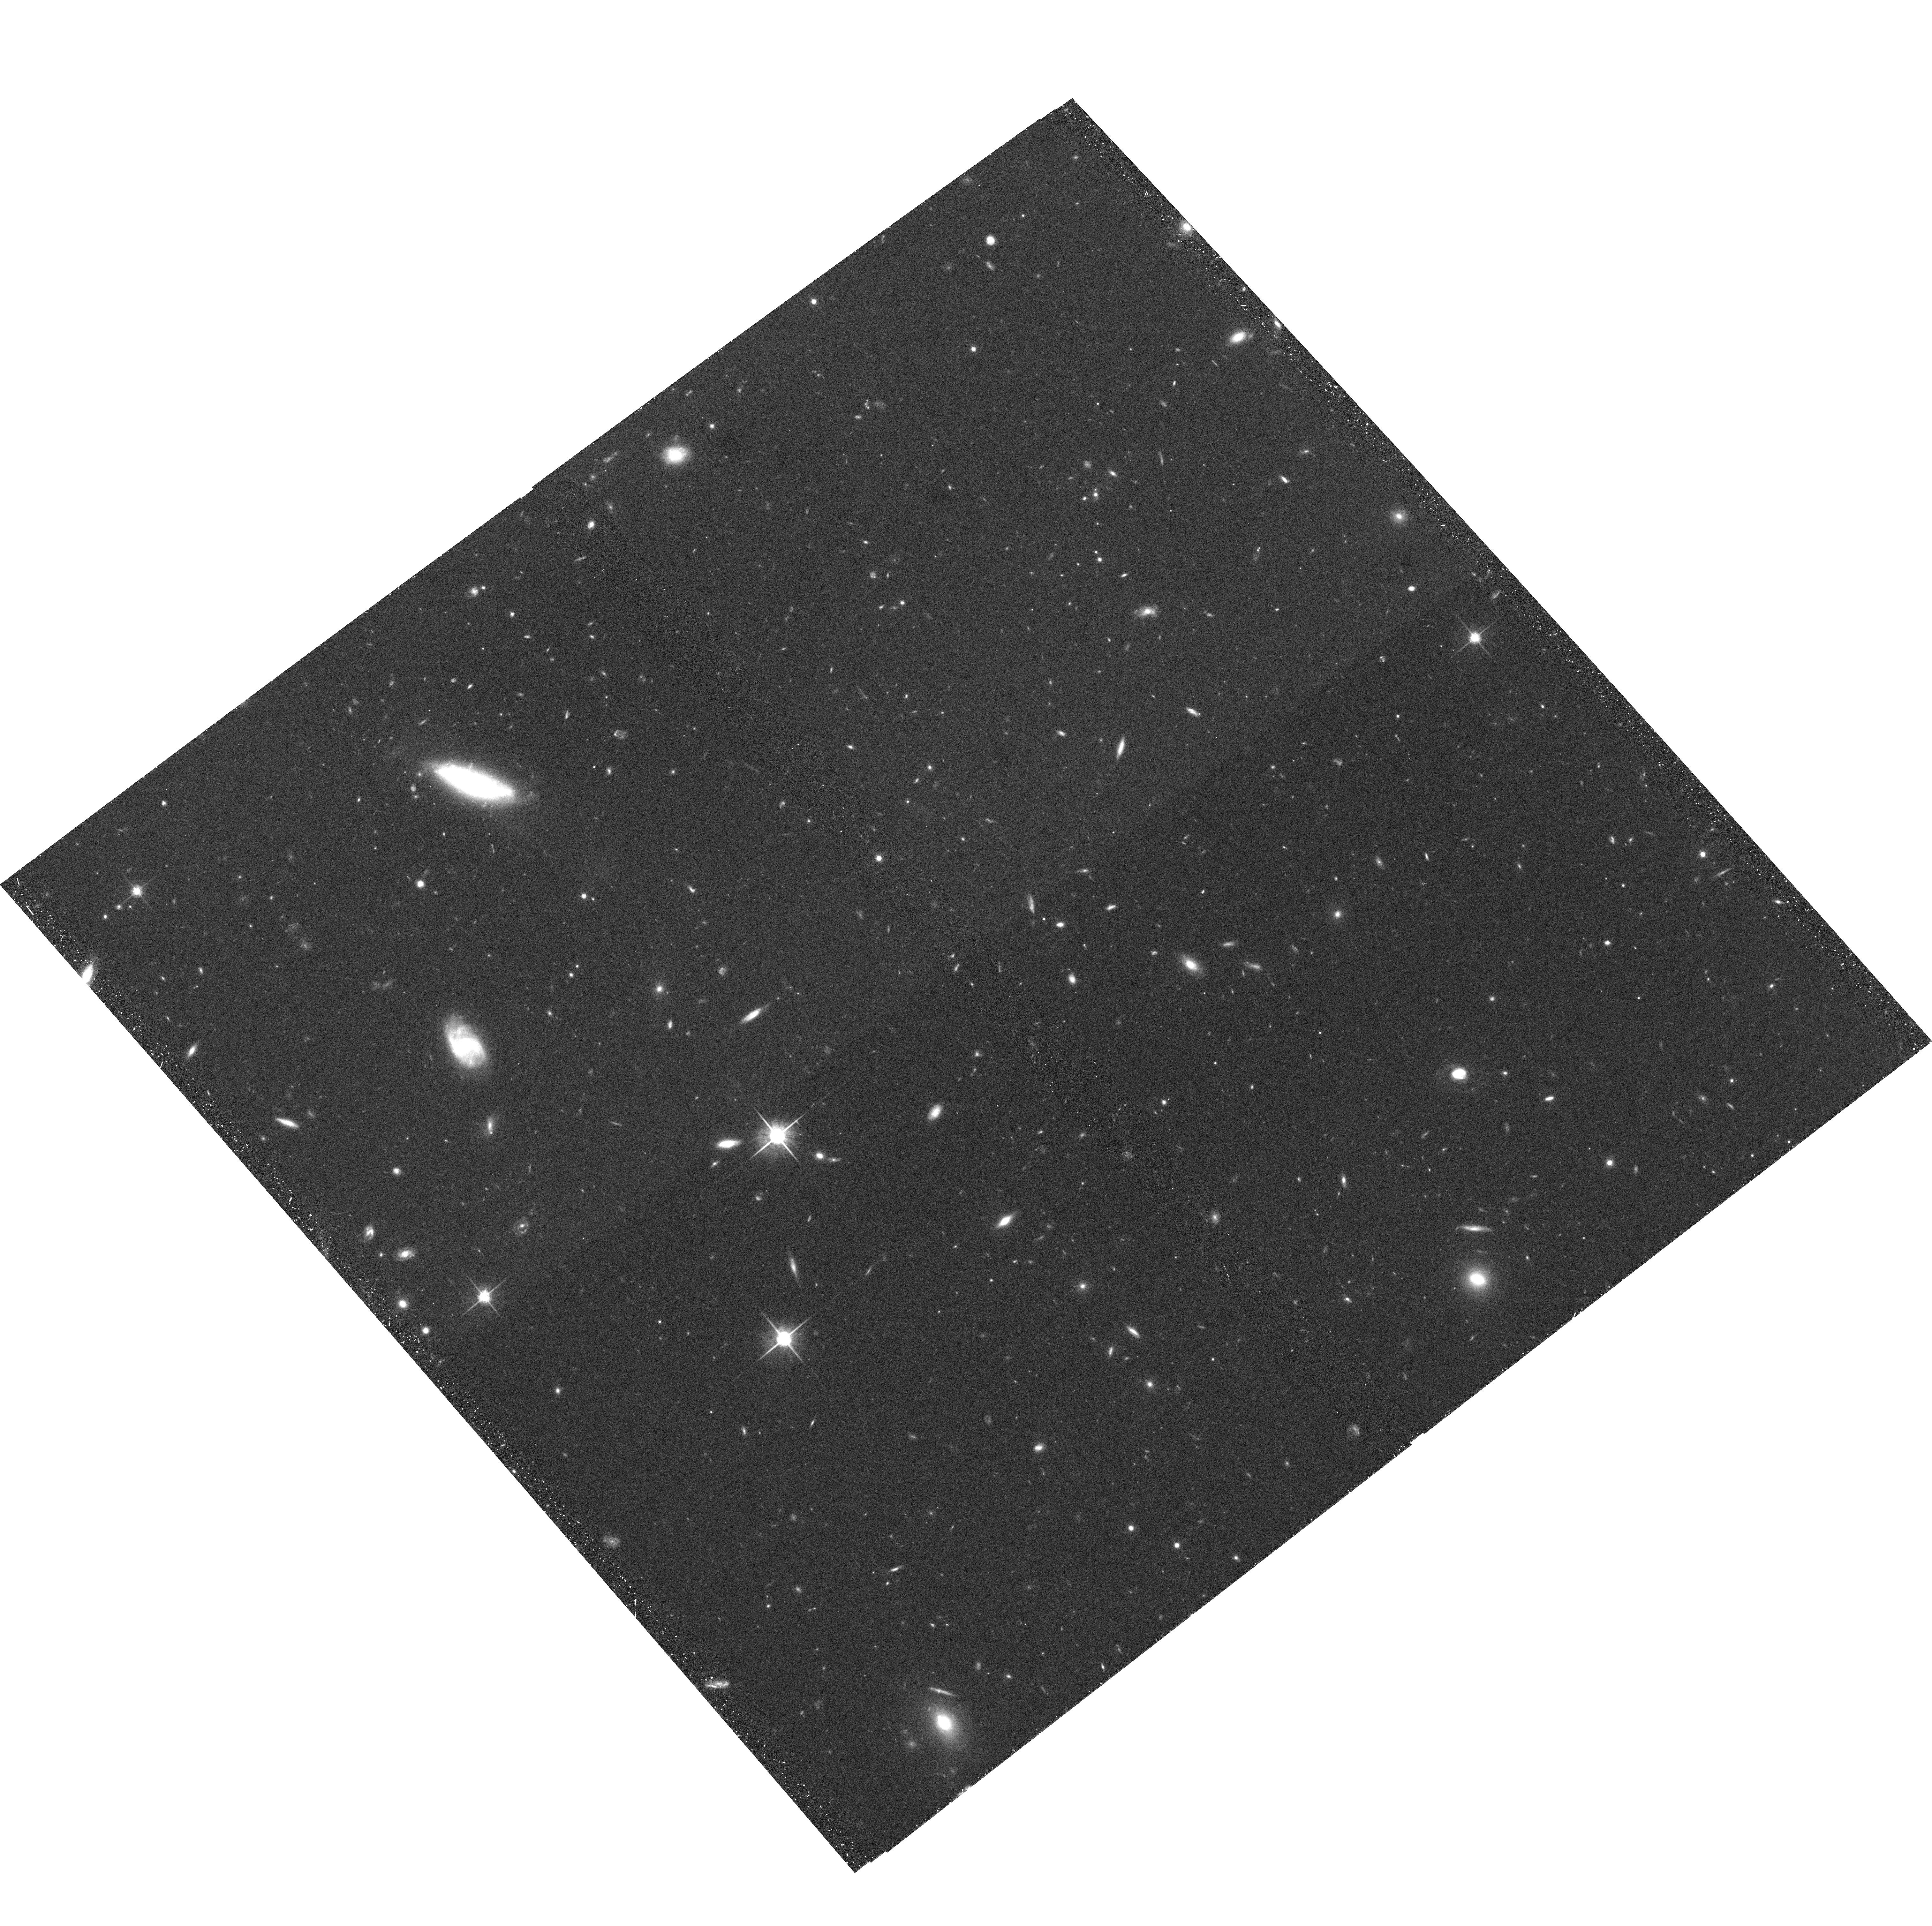
Target: GAL-CLUS-105658-033737-POS6. Instrument: ACS/WFC. Filter: F814W. Exposure: 33 min. Observation ID: hst_9772_06_acs_wfc_f814w_j8pf06

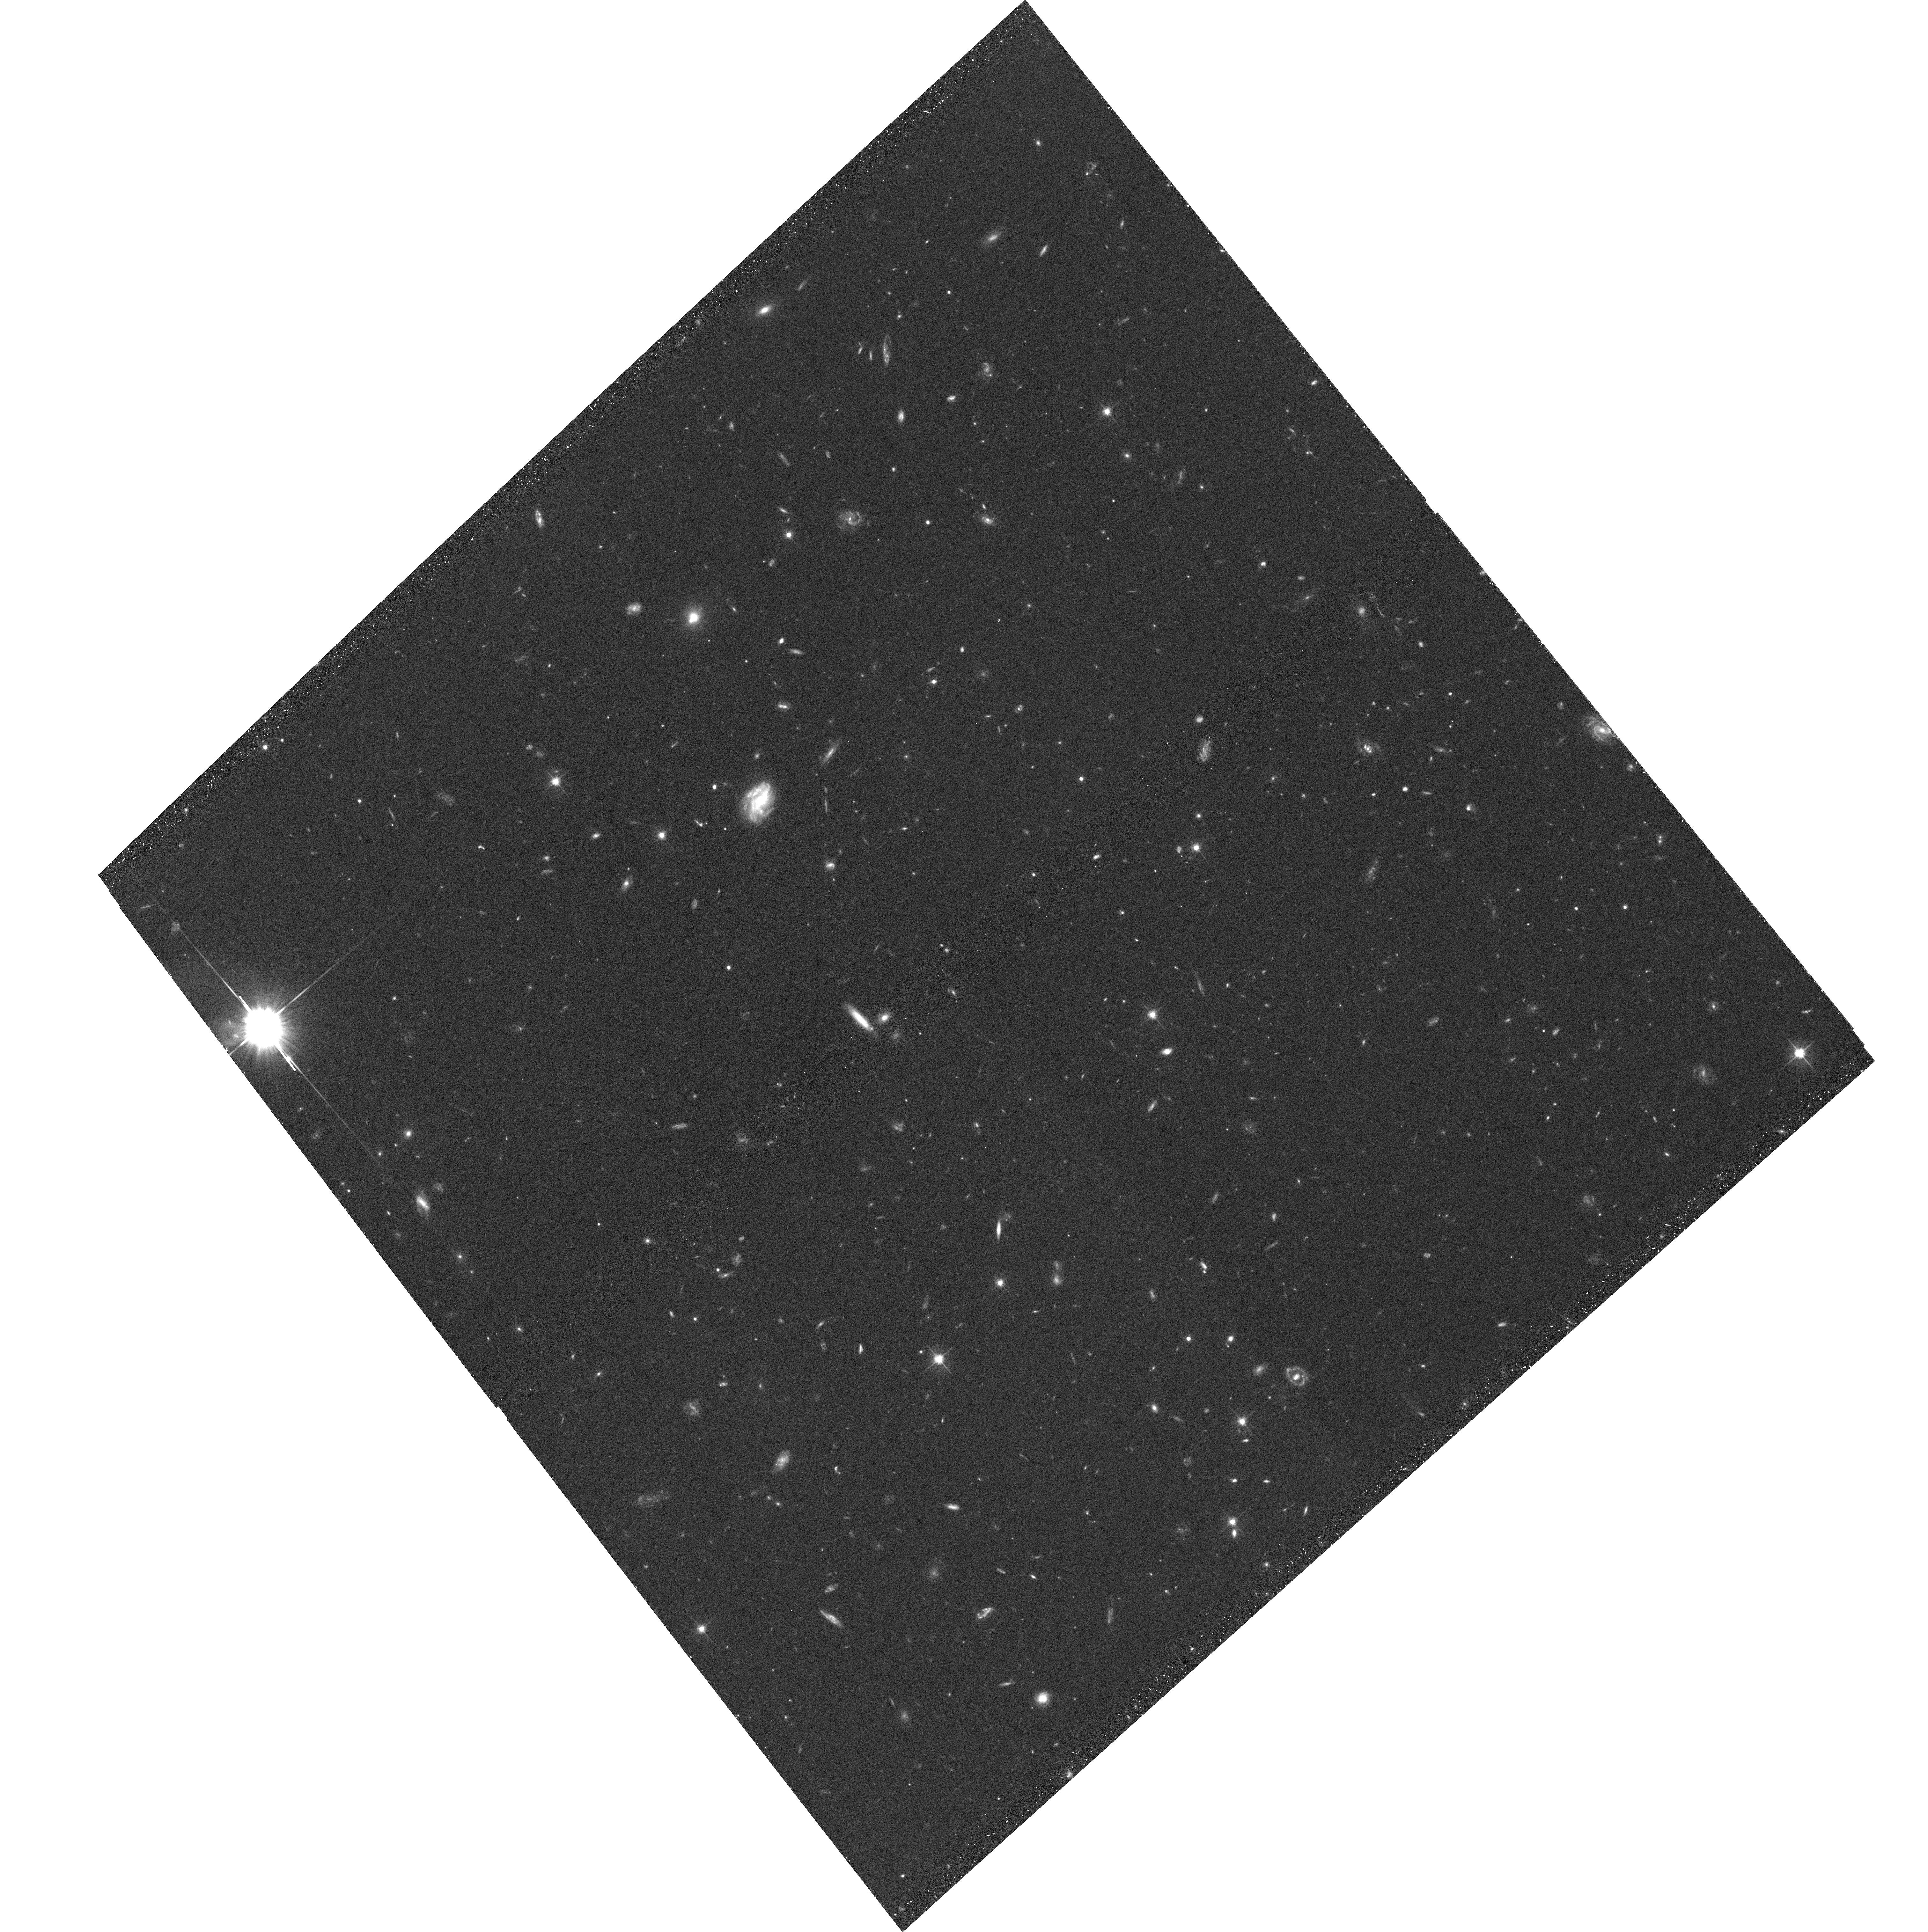
Target: GAL-CLUS-105658-033737-POS1. Instrument: ACS/WFC. Filter: F606W. Exposure: 32 min. Observation ID: hst_9772_01_acs_wfc_f606w_j8pf01

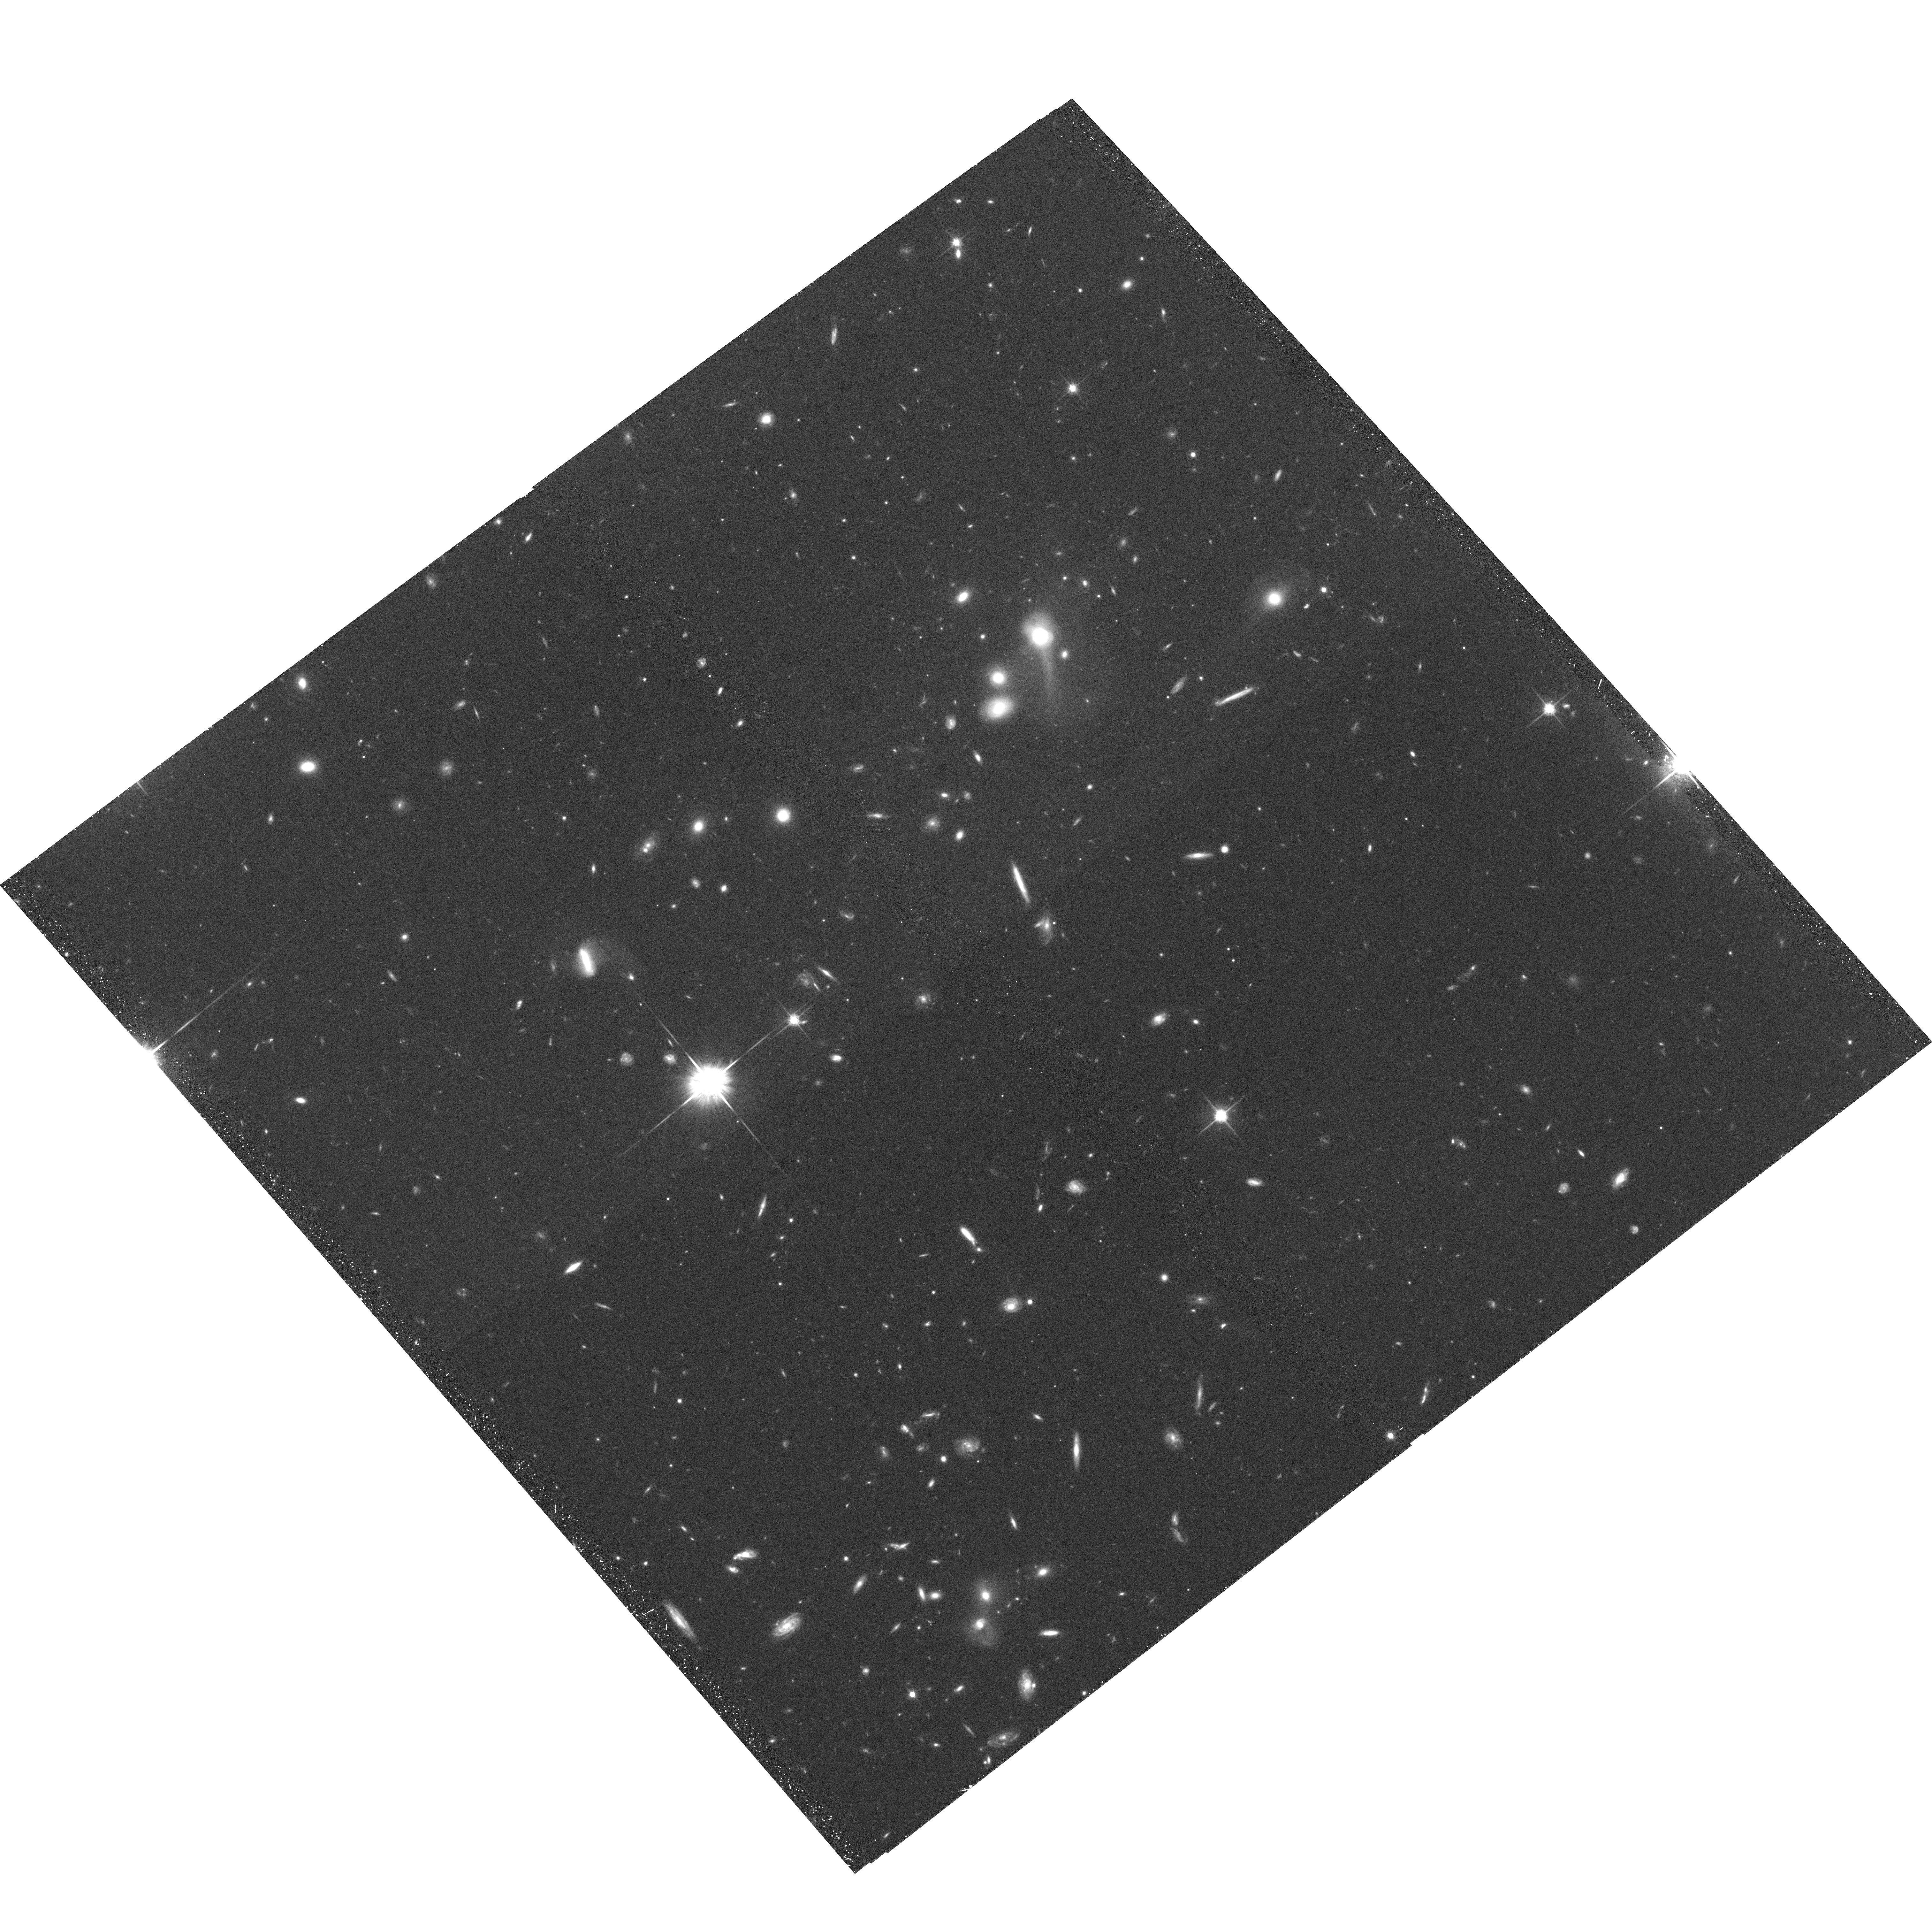
Target: GAL-CLUS-105658-033737-POS4. Instrument: ACS/WFC. Filter: F814W. Exposure: 33 min. Observation ID: hst_9772_04_acs_wfc_f814w_j8pf04

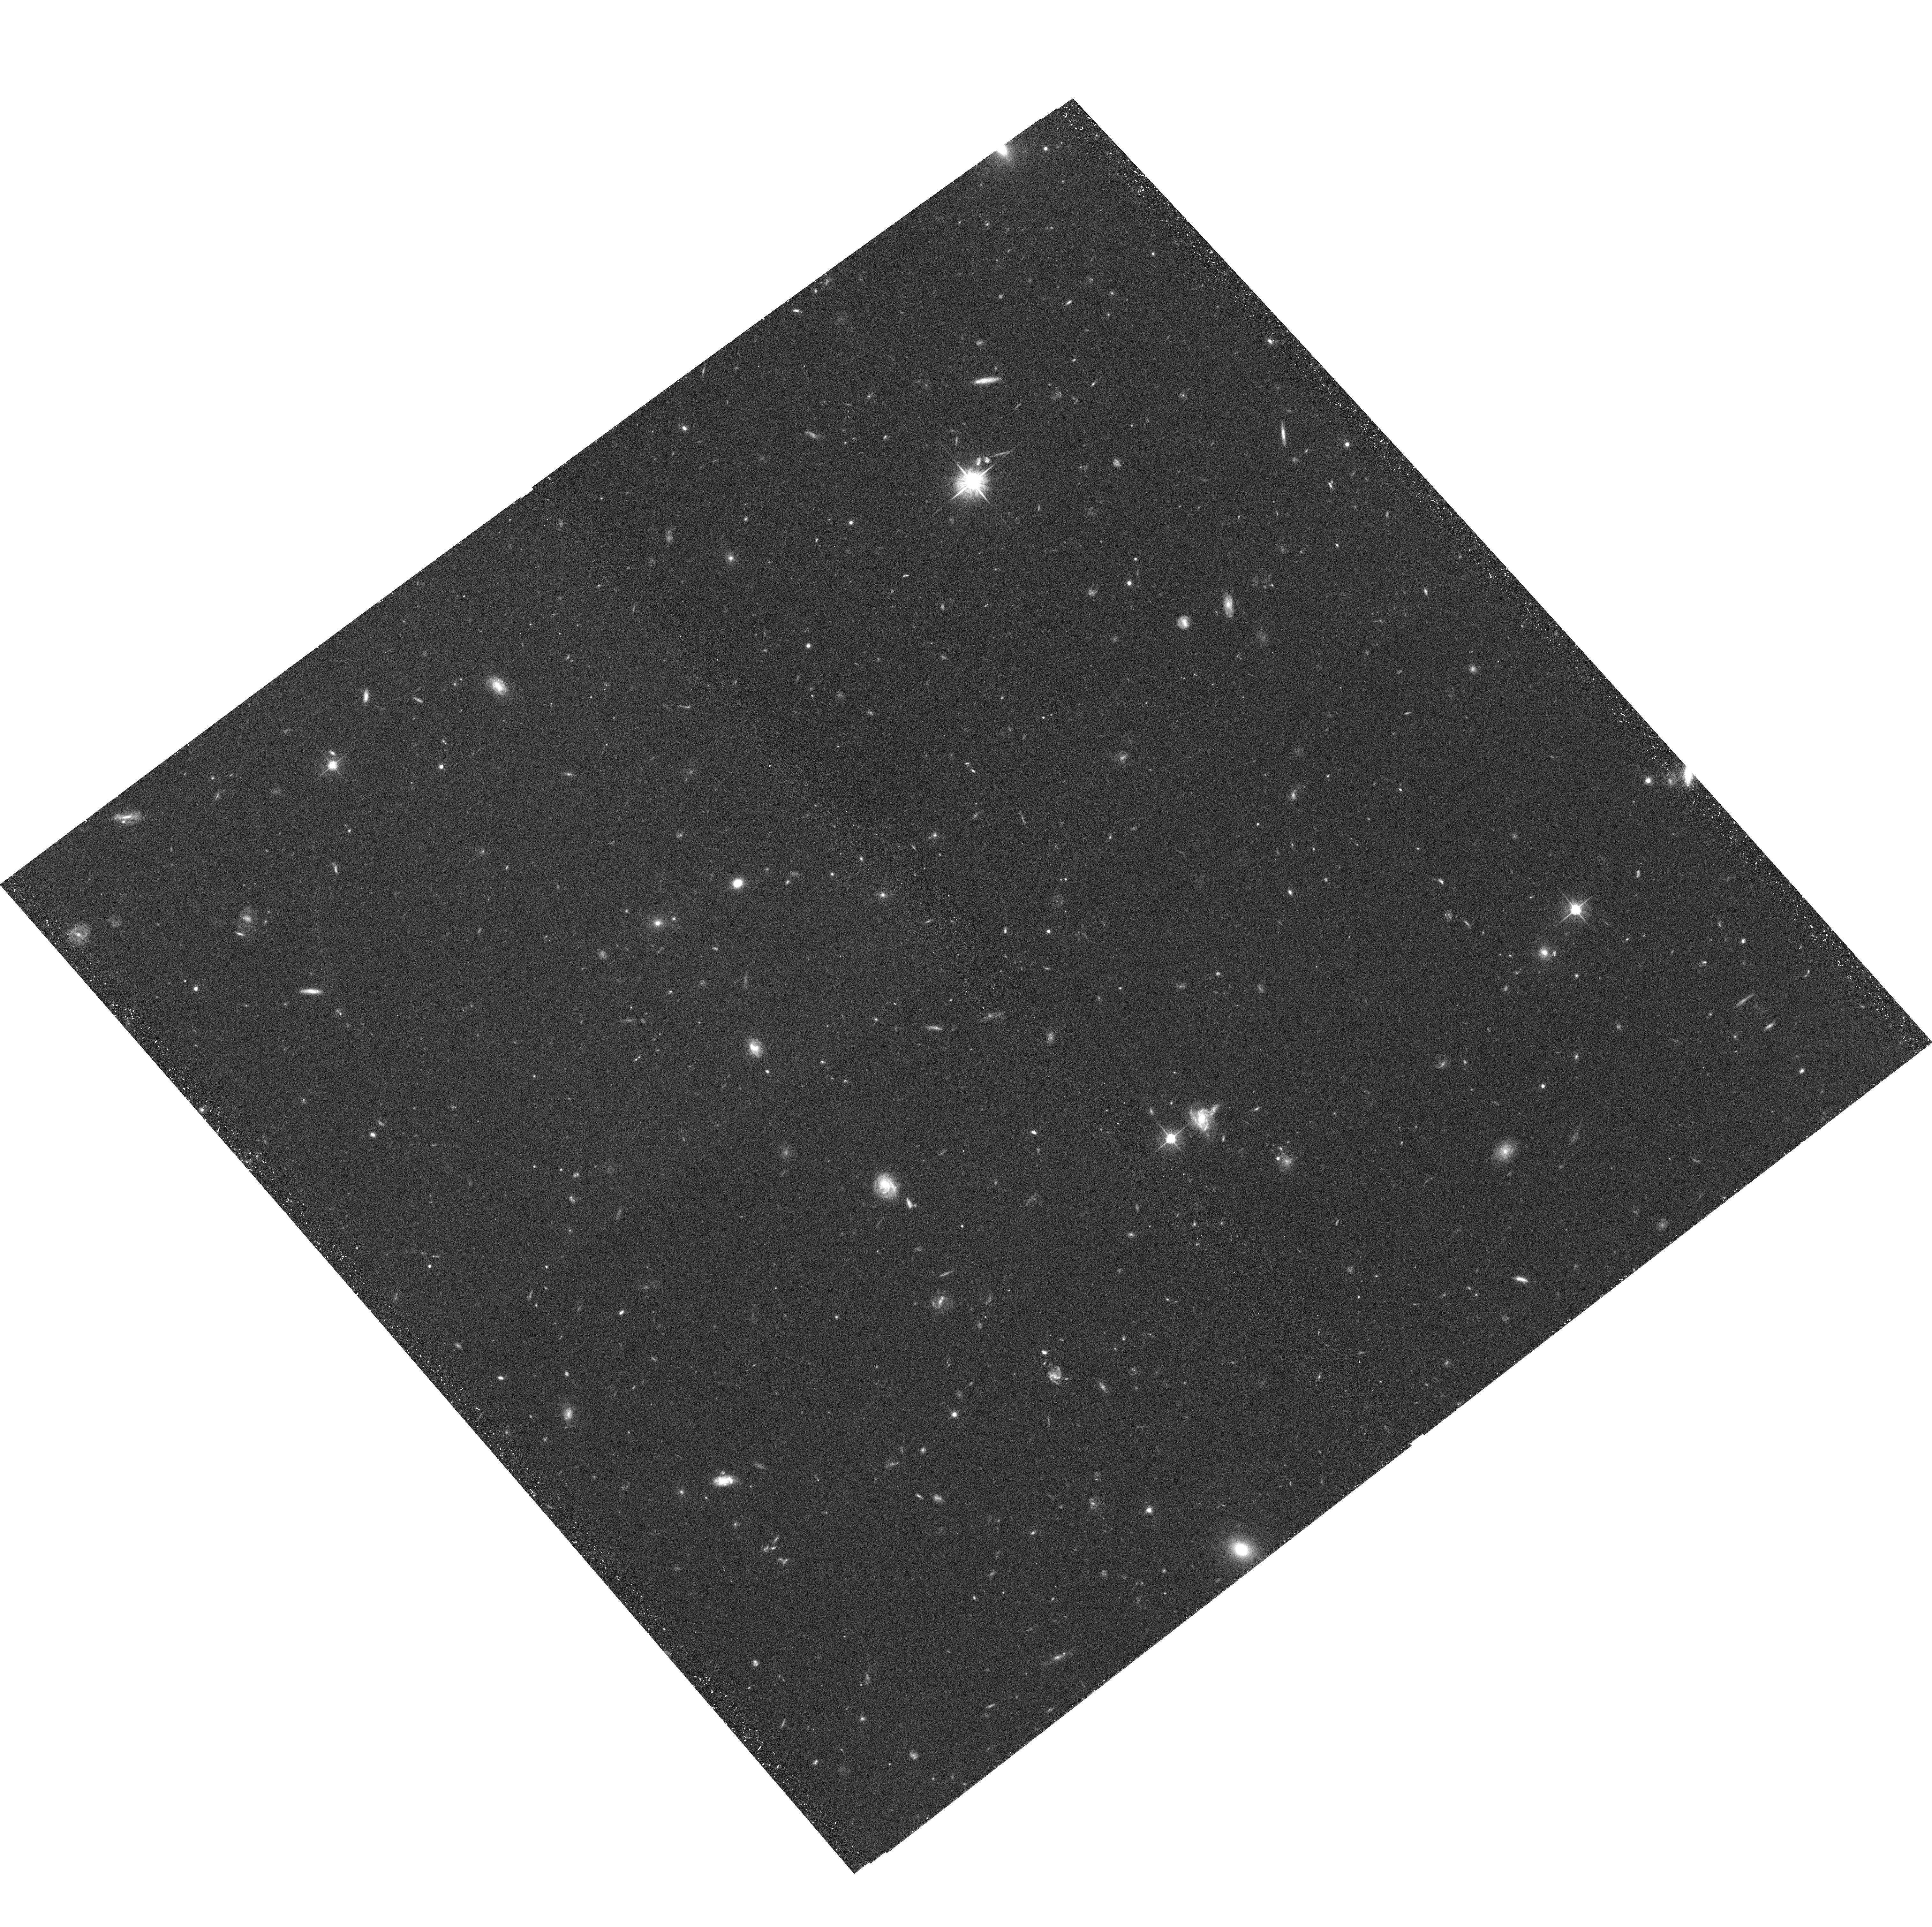
Target: GAL-CLUS-105658-033737-POS8. Instrument: ACS/WFC. Filter: F606W. Exposure: 32 min. Observation ID: hst_9772_08_acs_wfc_f606w_j8pf08

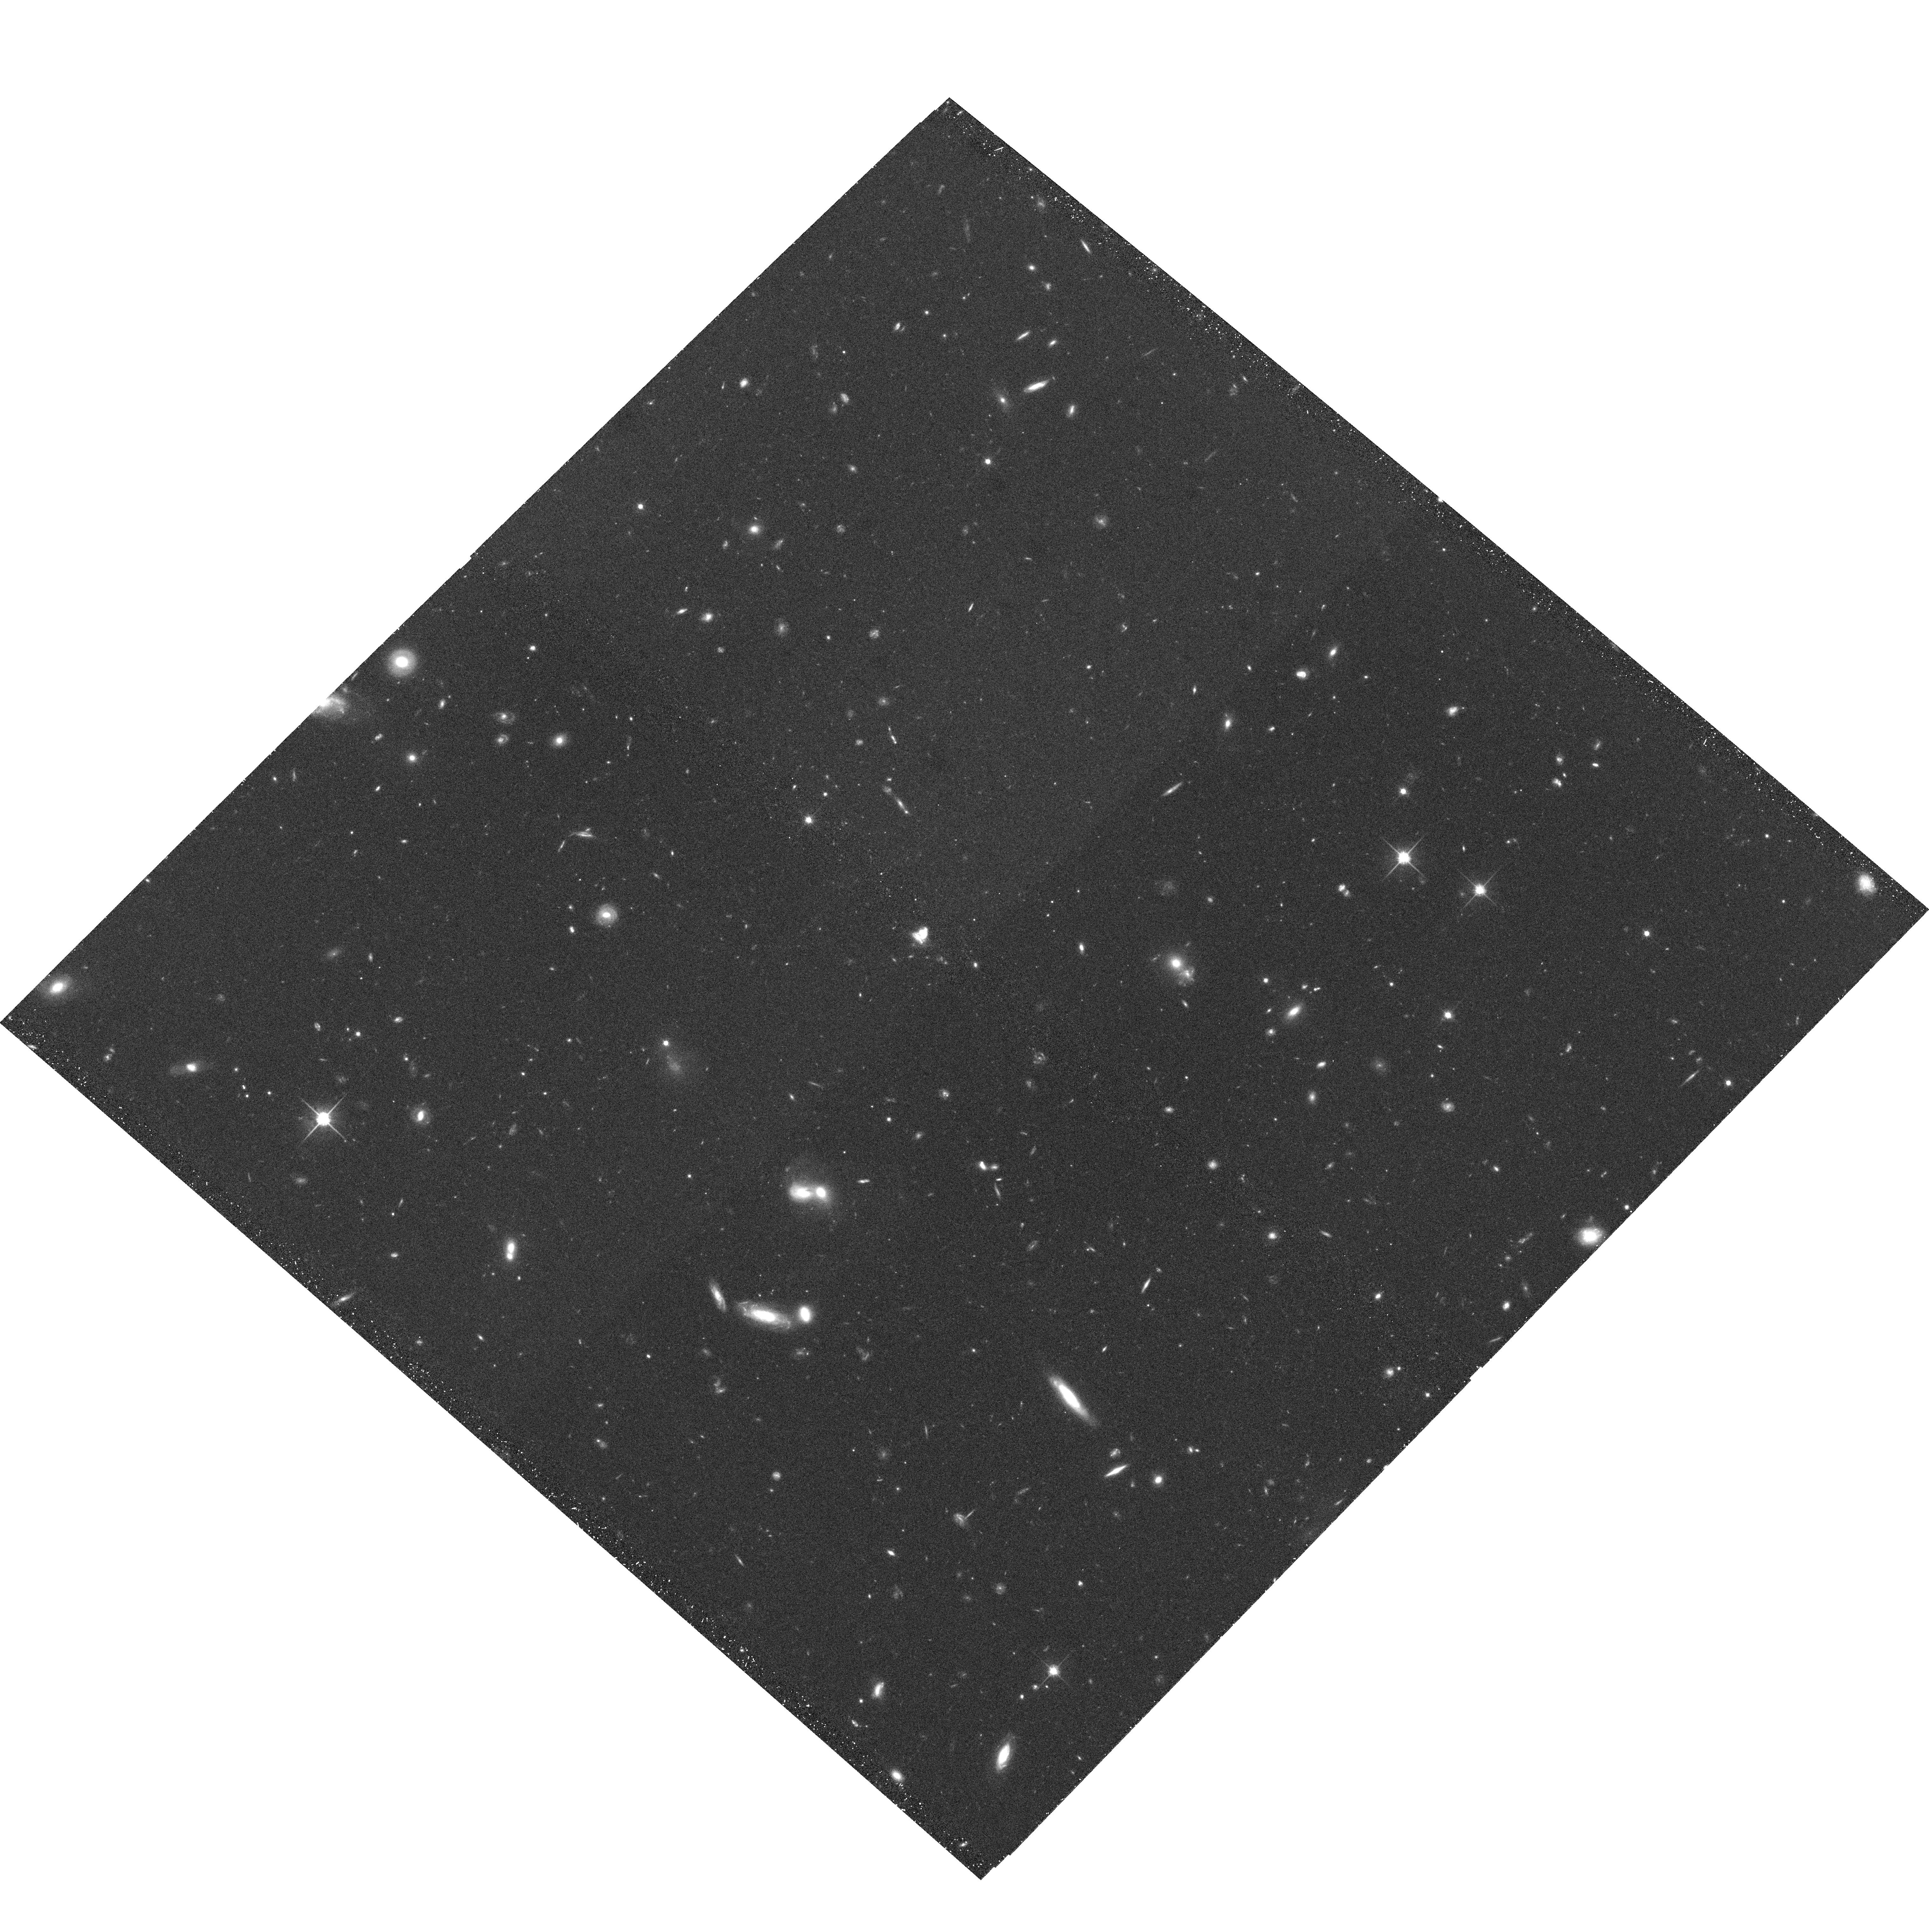
Target: GAL-CLUS-105658-033737-POS5. Instrument: ACS/WFC. Filter: F814W. Exposure: 33 min. Observation ID: hst_9772_05_acs_wfc_f814w_j8pf05

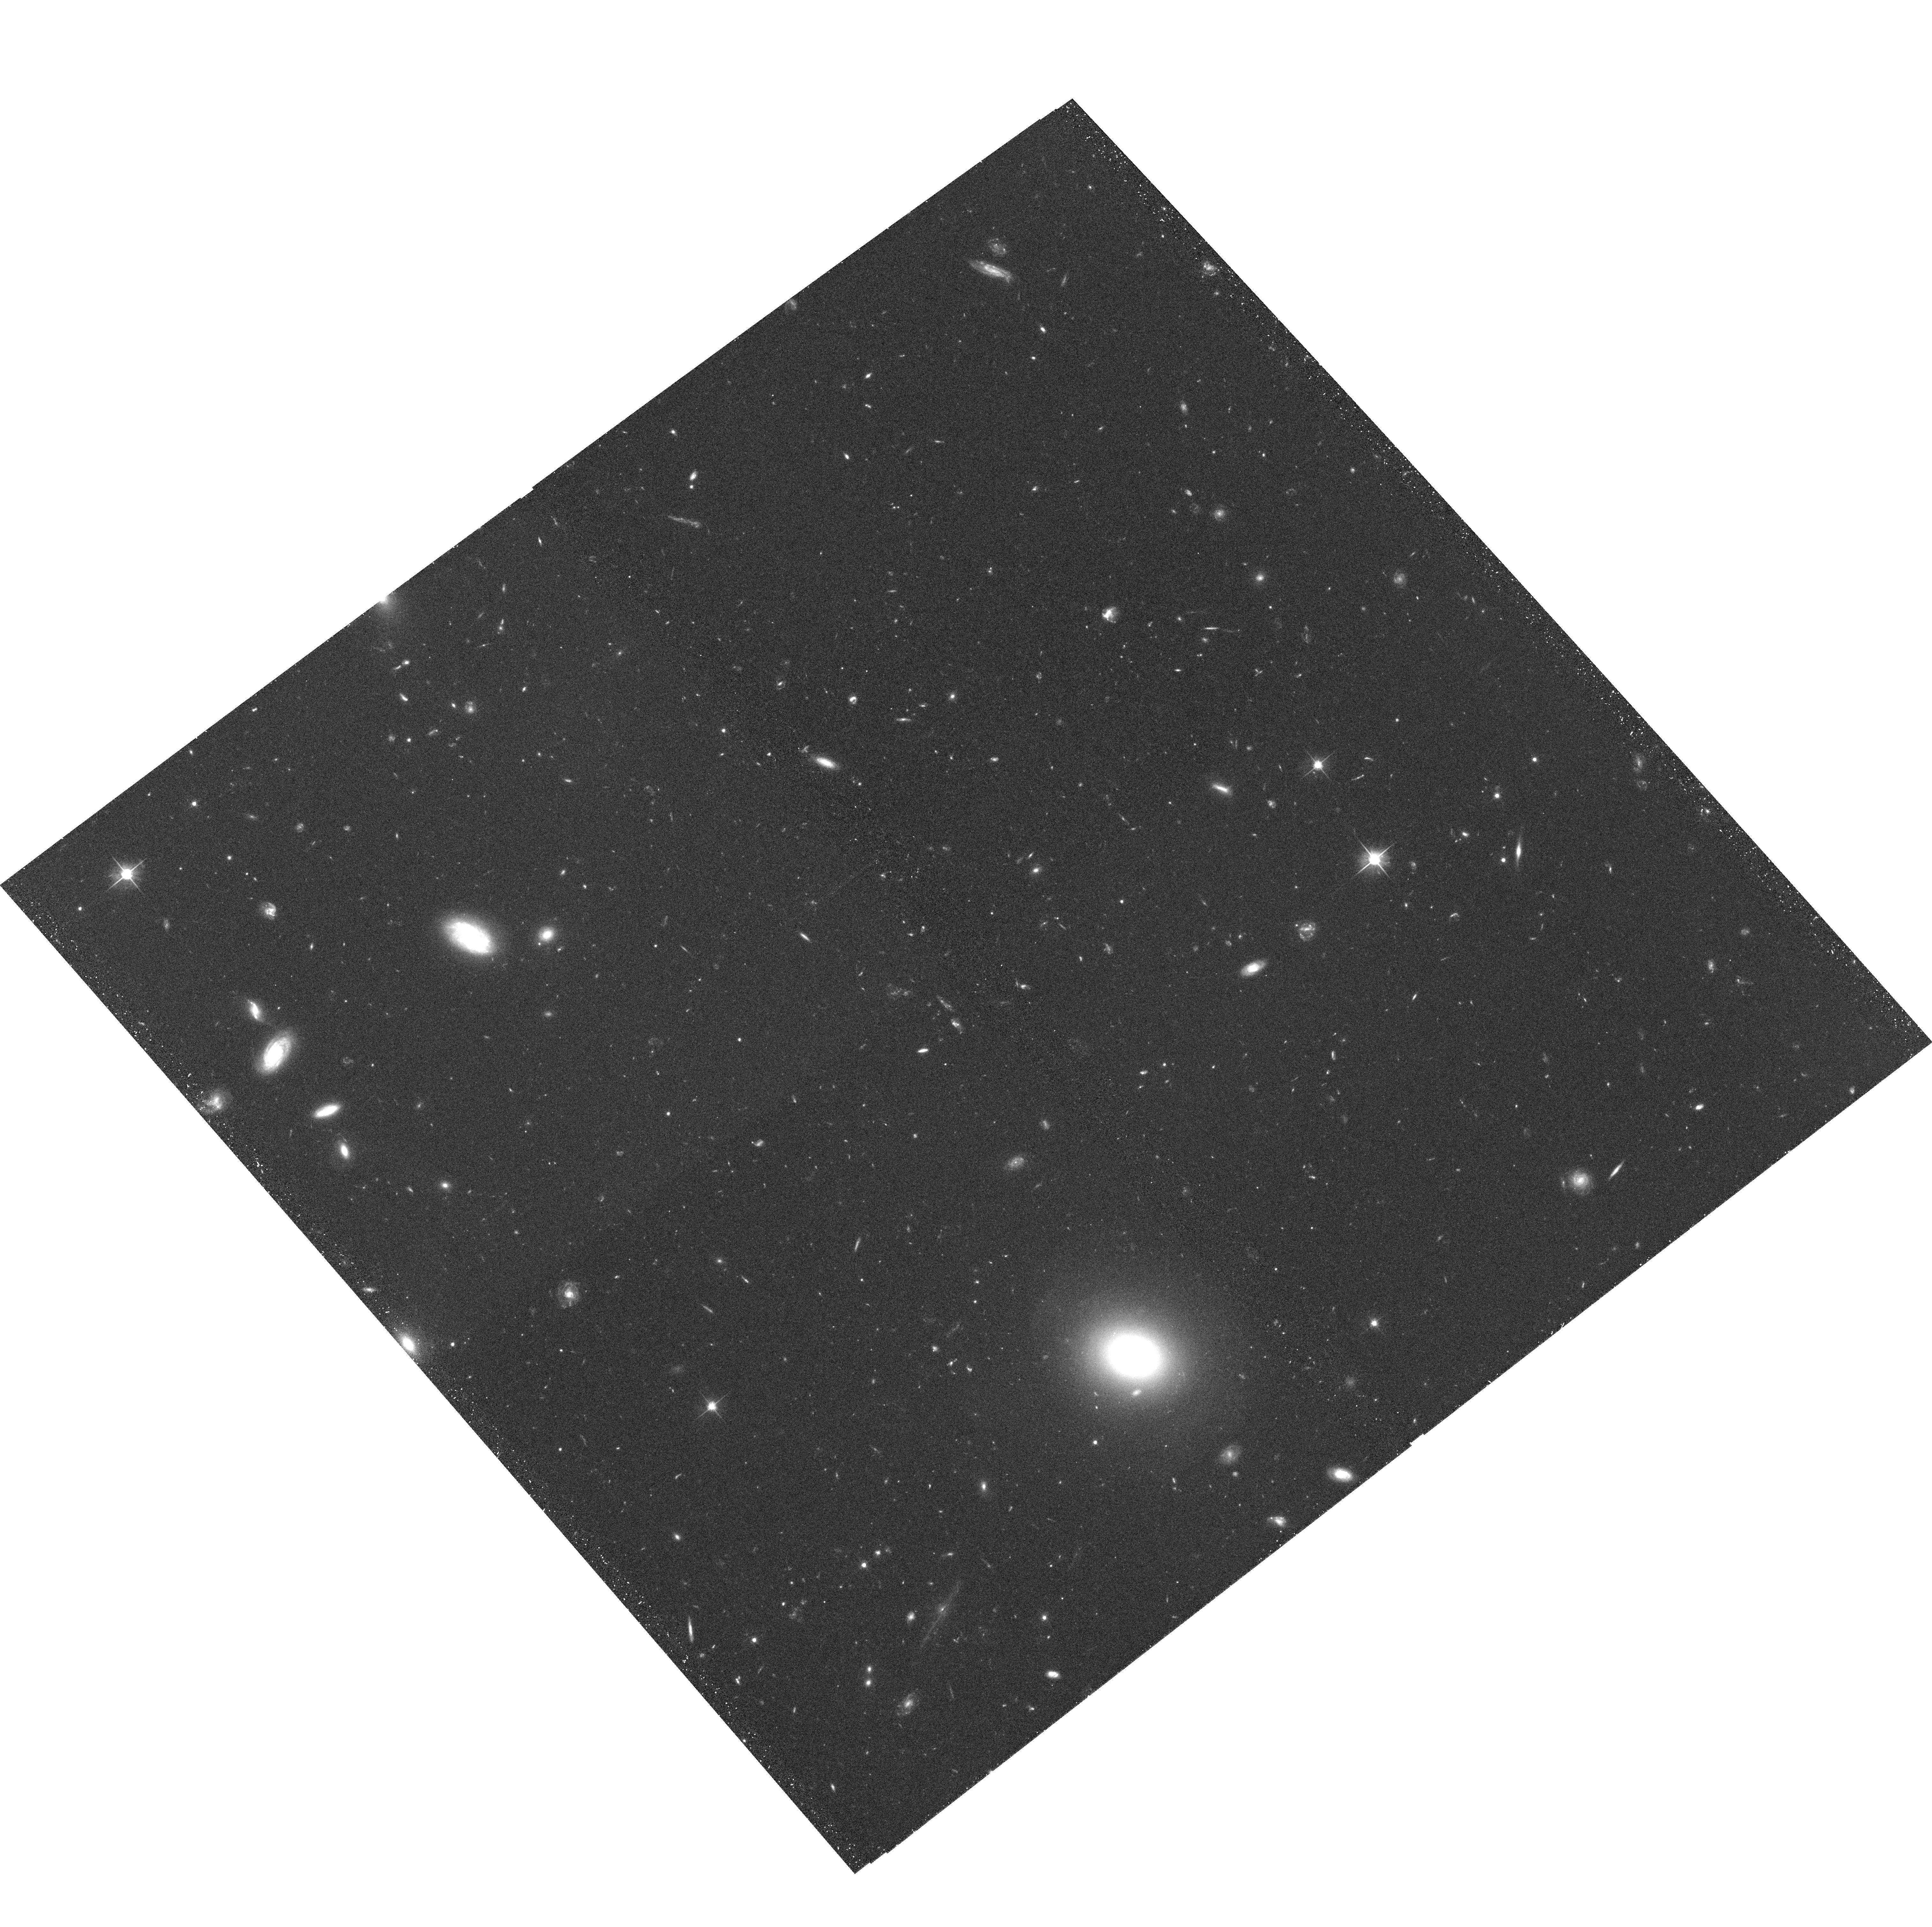
Target: GAL-CLUS-105658-033737-POS7. Instrument: ACS/WFC. Filter: F606W. Exposure: 32 min. Observation ID: hst_9772_07_acs_wfc_f606w_j8pf07

Galaxy Populations at Very Large Cluster Radii: The Outskirts of MS1054-03 at z=0.83 (PI: Kelson, Daniel D.)

We propose to use the Advanced Camera for Surveys to image four selected fields in the outskirts of the rich, X-ray luminous cluster MS1054-03 at z=0.83. The high-resolution and sensitivity of ACS is required in order to study the properties of the population of galaxies falling into the cluster for the first time. By targeting regions of the cluster well beyond the virial radius, we will: (1) study the transformation of infalling field spirals into cluster early-types using, e.g., the morphology-density relation to large radii and very low local densities; (2) determine the star-formation histories of those field galaxies most recently accreted by the cluster, using accurate colors, morphologies, bulge-to- disk ratios, bulge and disk scale lengths, M/L ratios and line strengths; and (3) measure the frequency of galaxy-galaxy mergers and interactions in the infall region. By combining wide-field HST/ACS data with wide-field multi-object spectroscopy from the Magellan and Keck telescopes, we can test the predictions made by galaxy formation models, study how field spirals become early-type cluster members, and better constrain the formation and evolution of galaxies in both clusters and the field.